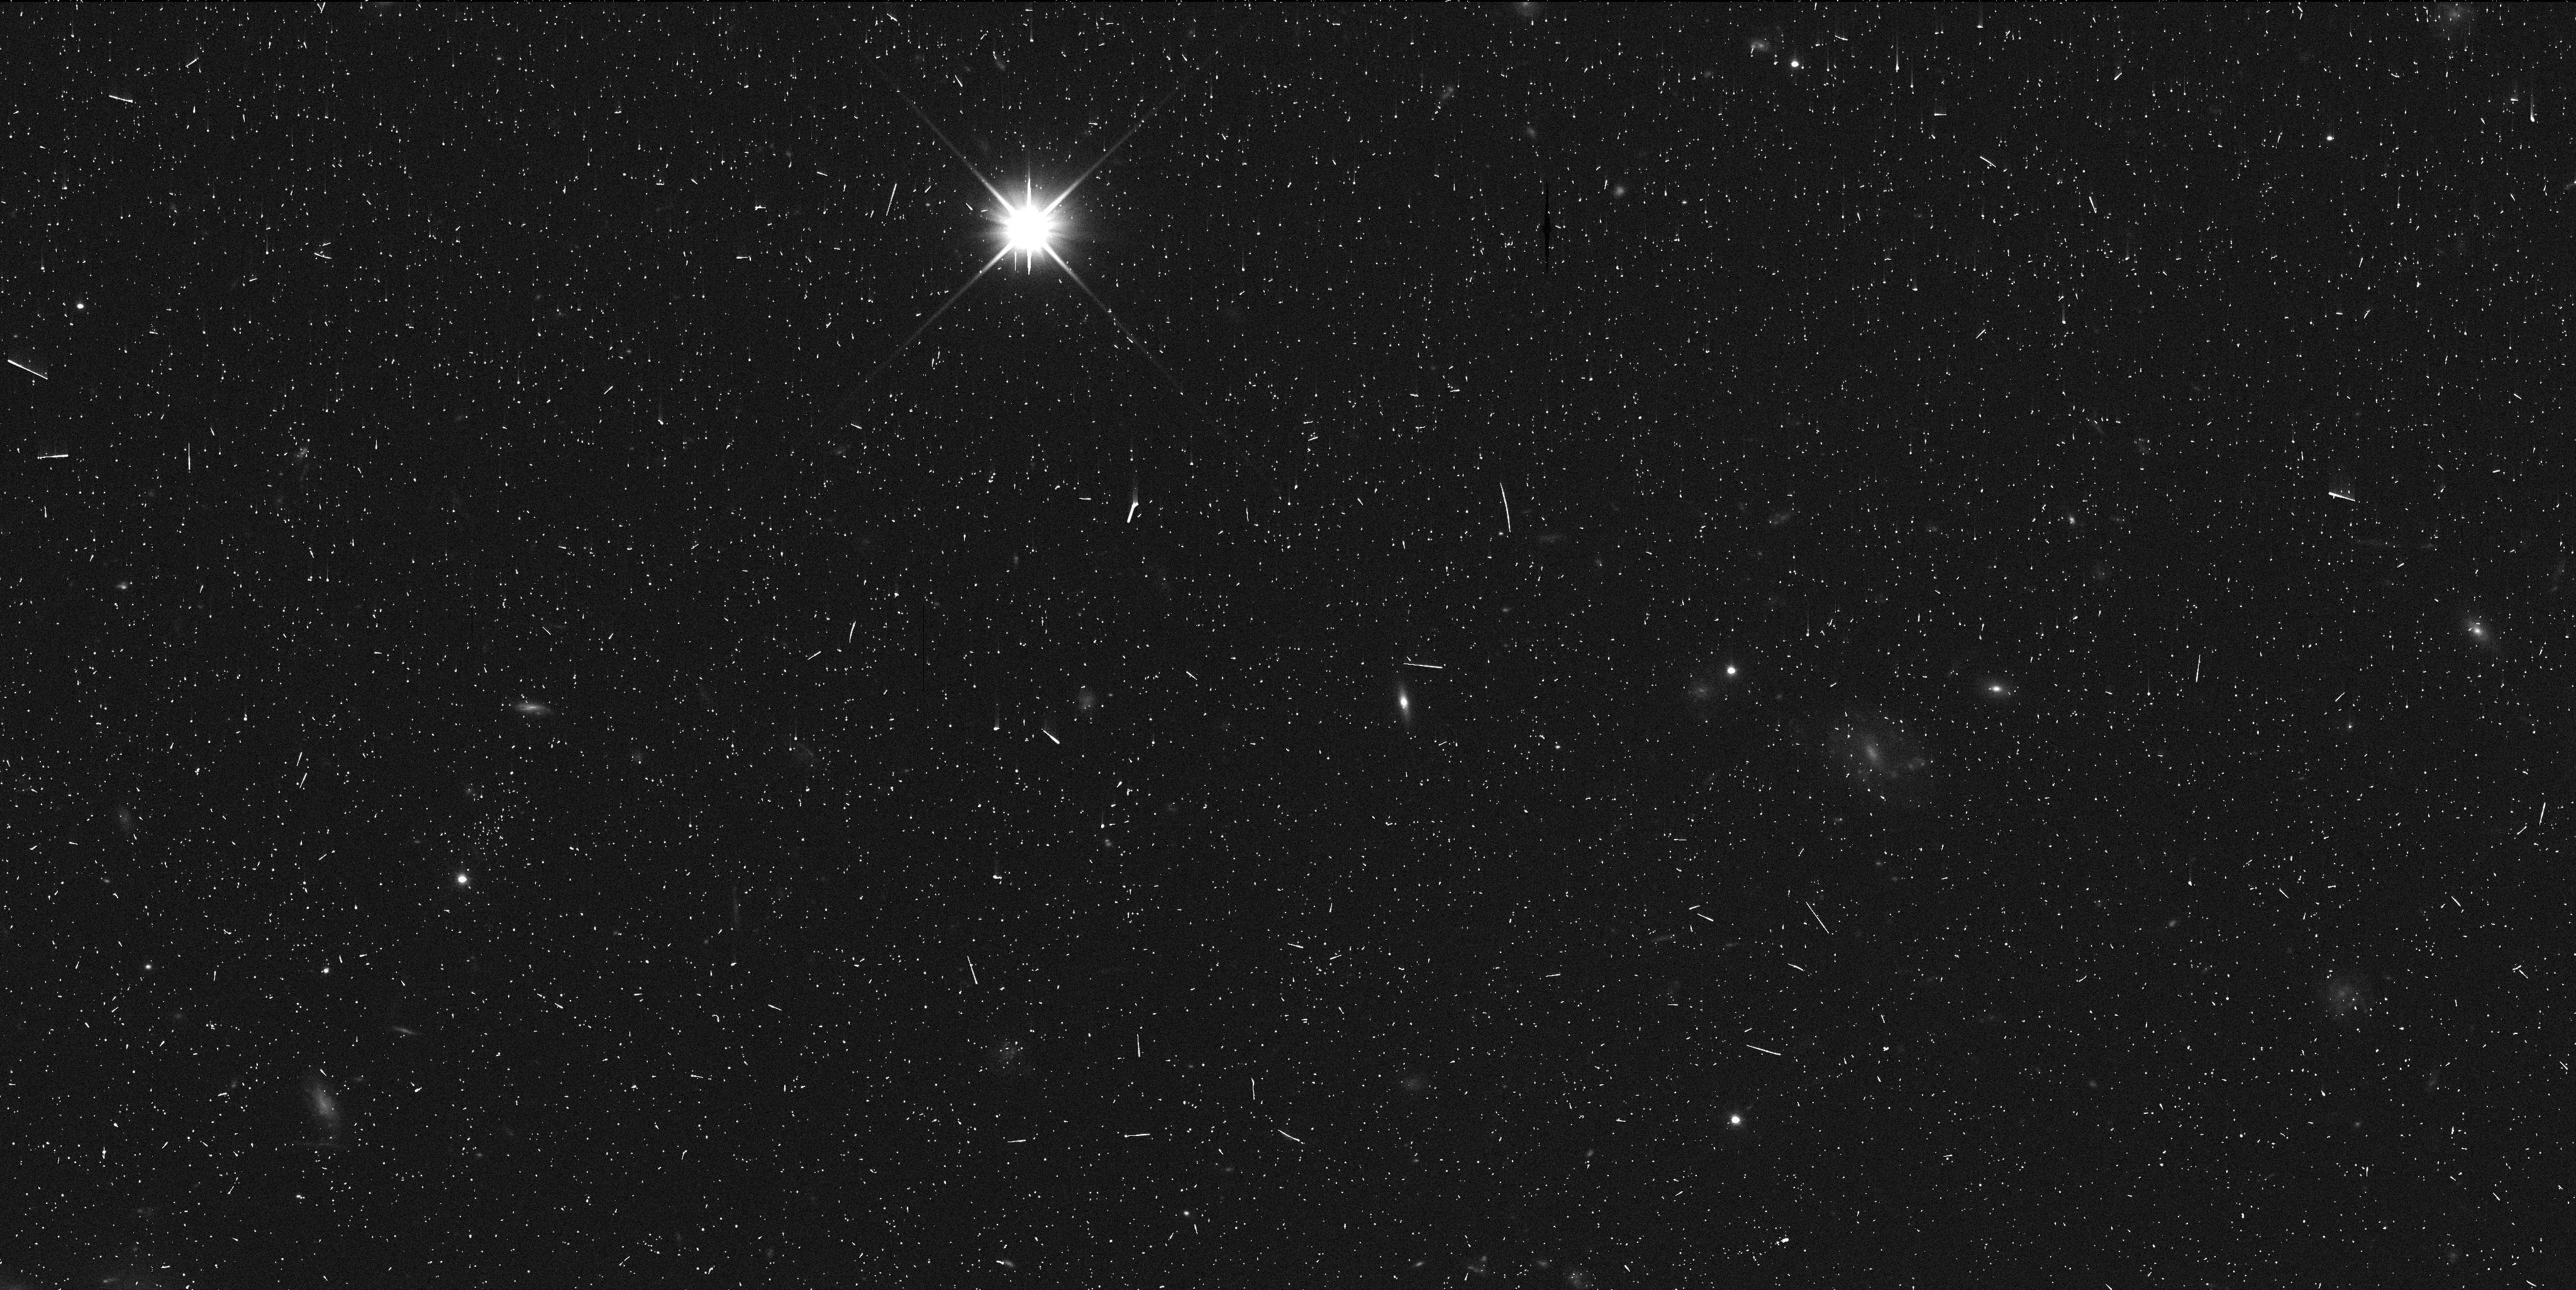
Target: 2013FY27
Instrument: WFC3/UVIS
Filter: F350LP
Exposure: 9 min
Observation ID: idno01ekq

A Satellite Search of a Newly Discovered Dwarf Planet (PI: Sheppard, Scott Sander)

All of the largest Kuiper Belt Objects have relatively small, close-in satellites. These satellites are likely produced by direct collisions on the primaries surface and show Earth-Moon forming impacts are likely the norm of planet formation. We recently discovered the ninth intrinsically brightest KBO, 2013 FY27, likely making it one of the top 10 largest KBOs. The largest 15 KBOs have been searched for satellites using HST, with 11 of those found to have satellites. Knowledge of a satellite are important for determining the density and thus internal structure of the KBO as well as its collisional history. 2013 FY27 is extra interesting because its size is likely in the transition region. The largest several KBOs seem to have higher densities than smaller KBOs as well as show abundant signs of water ice and methane ice. In addition, all the KBOs that are likely larger than 2013 FY23 have known satellites, except for Sedna, while the smaller KBOs satellites are not as prevalent. We propose to search for satellites of 2013 FY27 for the first time with deep, high resolution imaging to see if this transition sized dwarf planet has a satellite, which can further constrain its density.